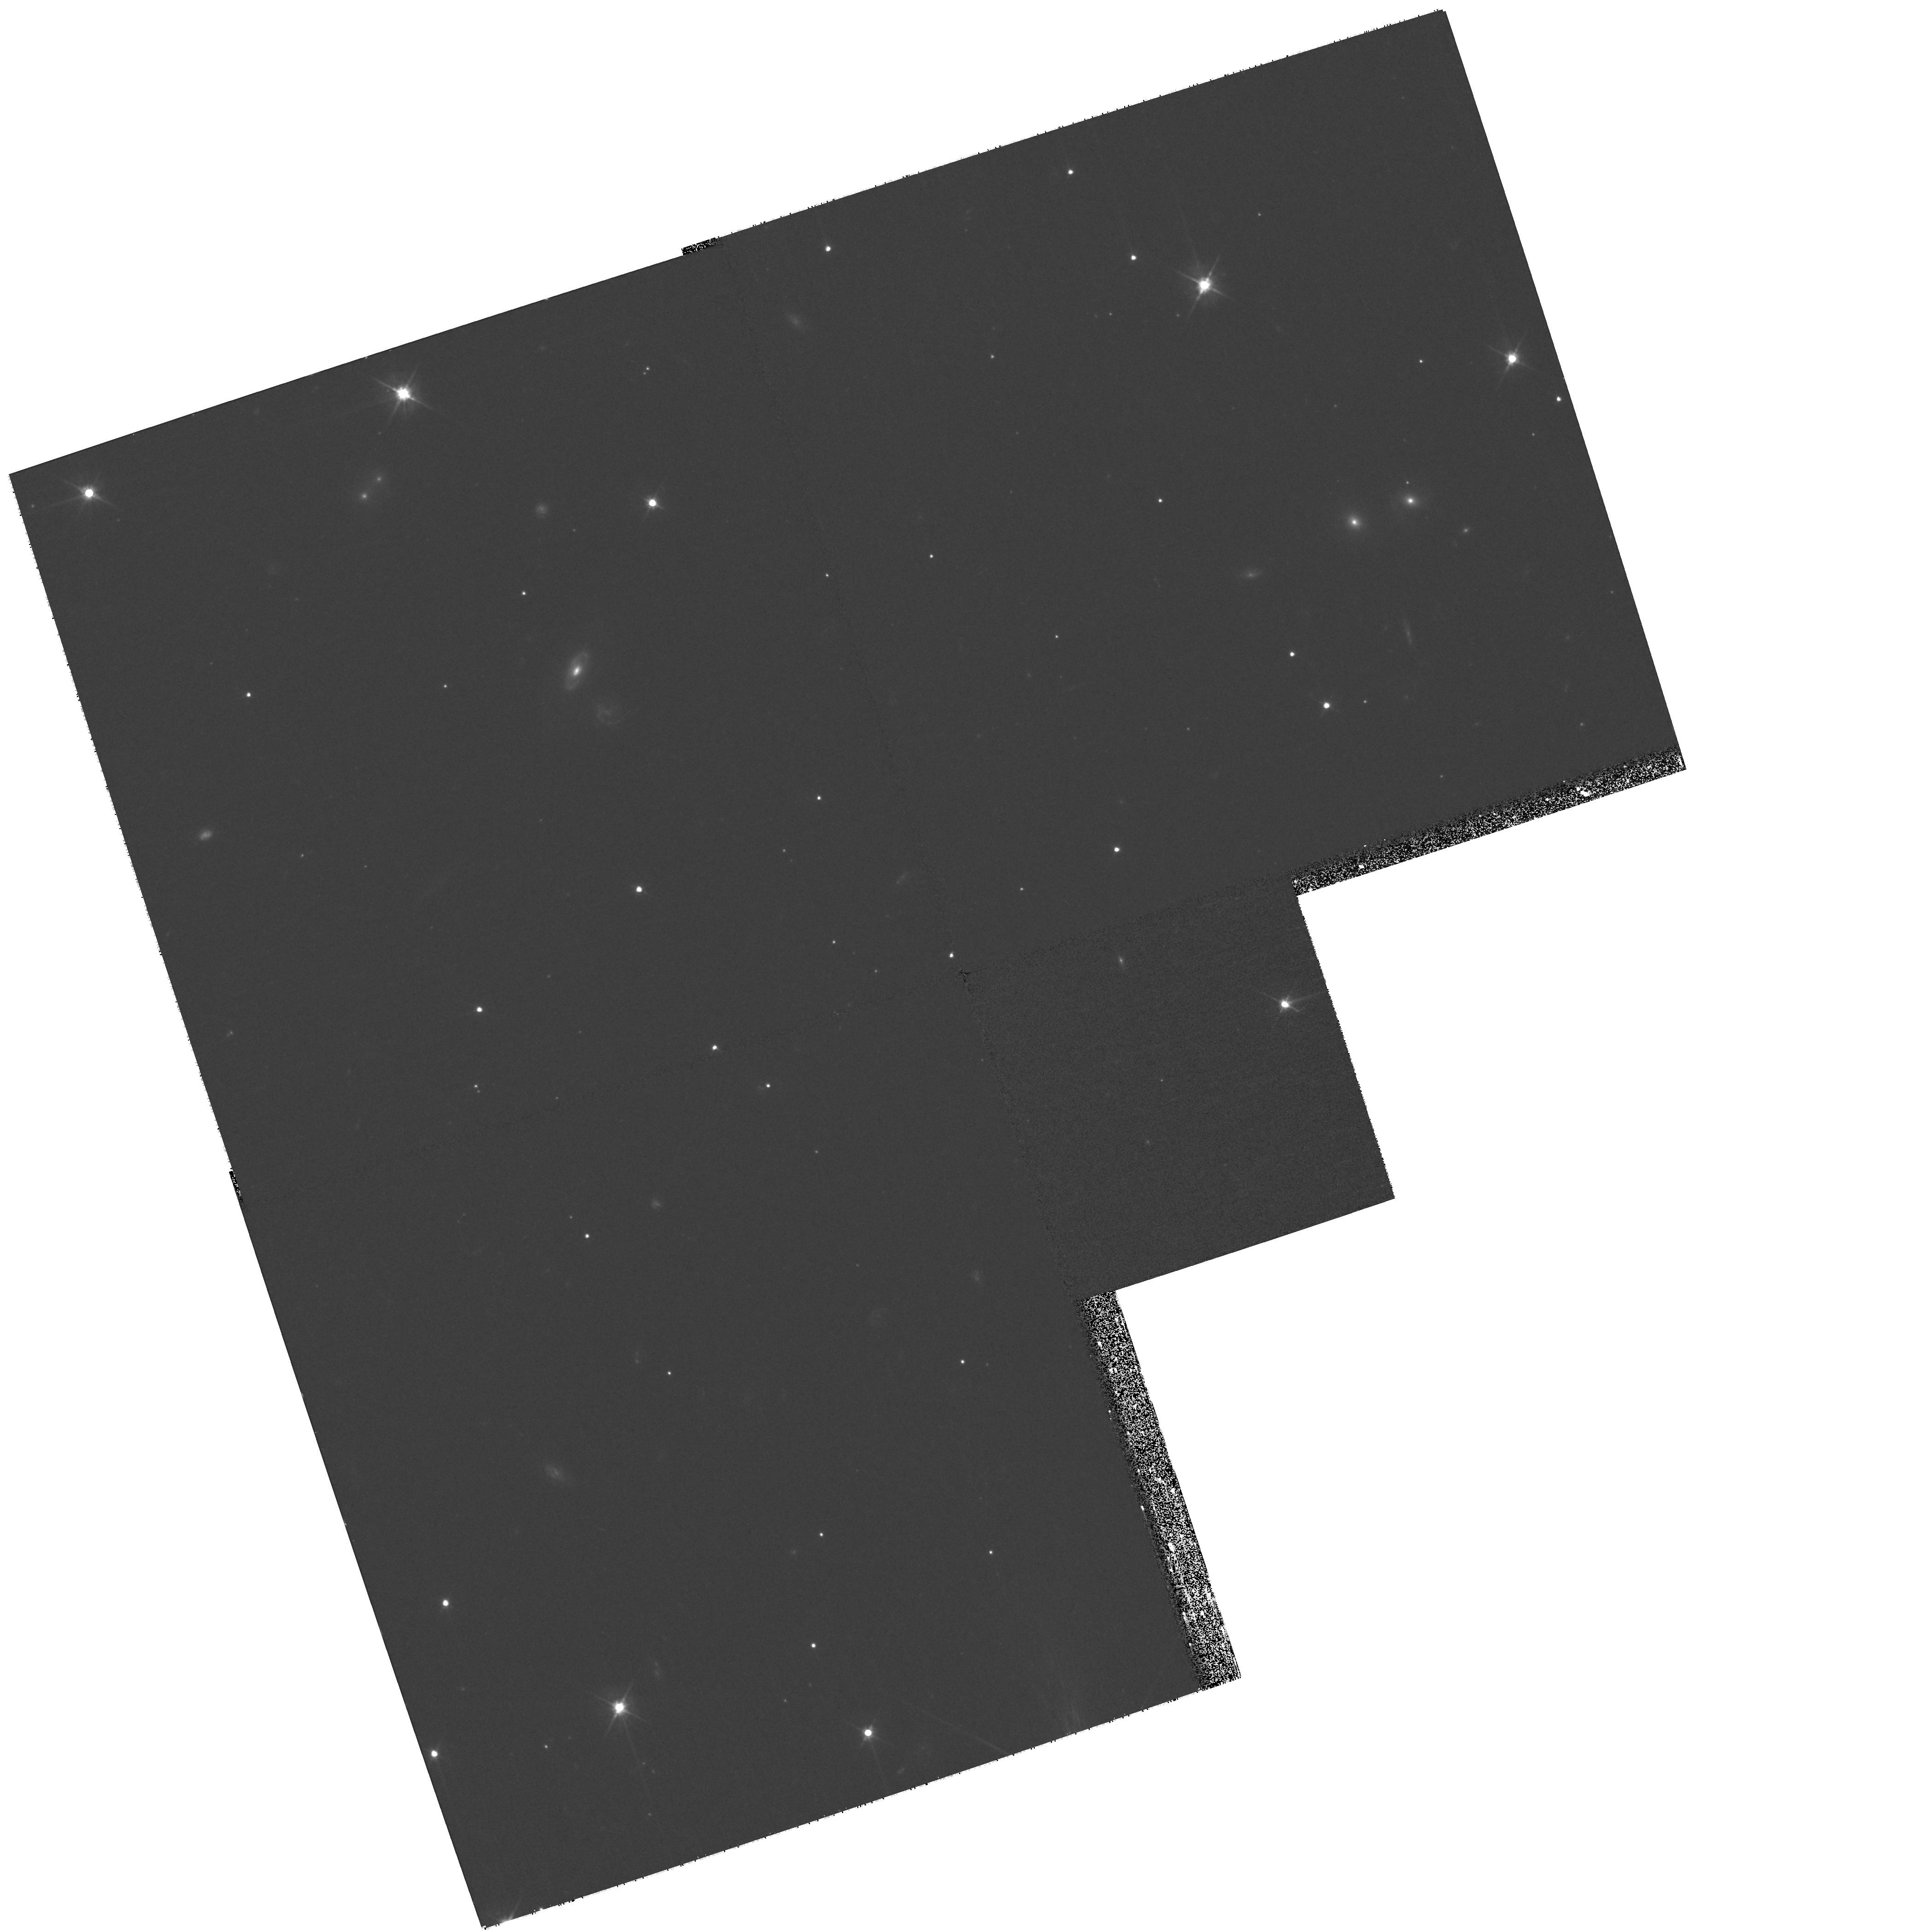
Target: NPERSEUS2. Instrument: WFPC2/PC. Filter: F555W. Exposure: 32 min. Observation ID: hst_10789_02_wfpc2_pc_f555w_u9qk02

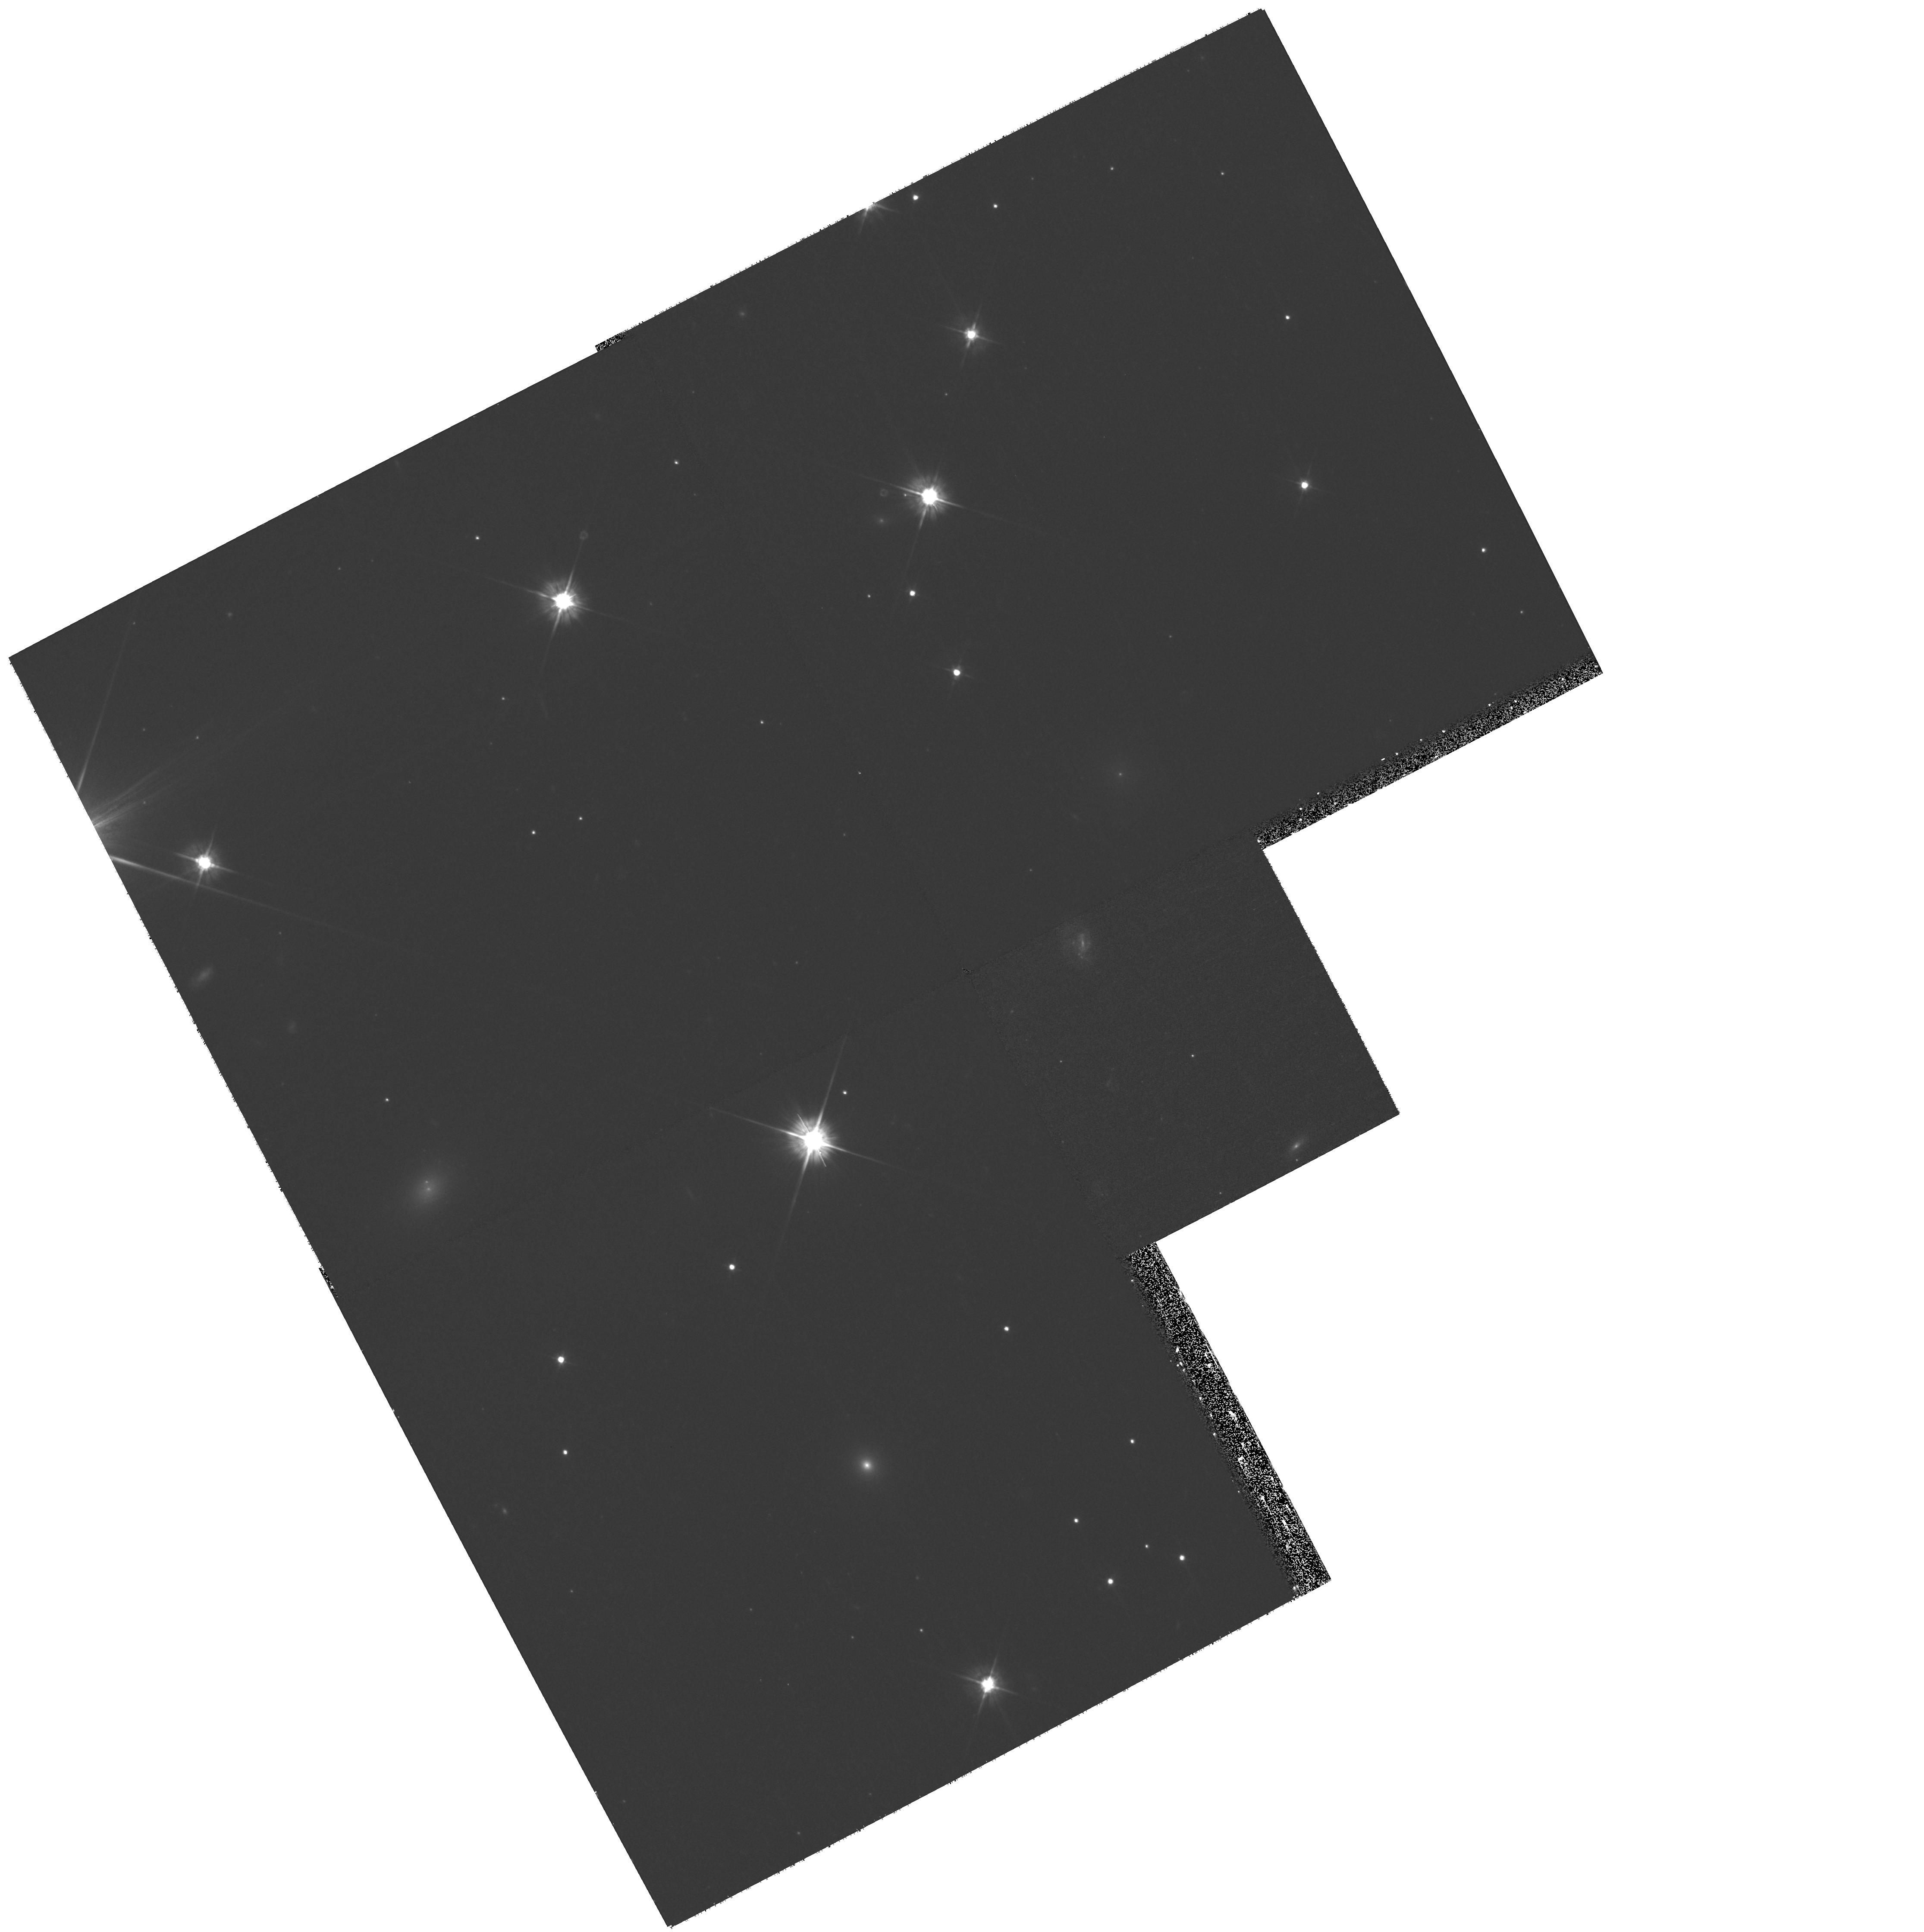
Target: NPERSEUS5. Instrument: WFPC2/PC. Filter: F555W. Exposure: 32 min. Observation ID: hst_10789_05_wfpc2_pc_f555w_u9qk05

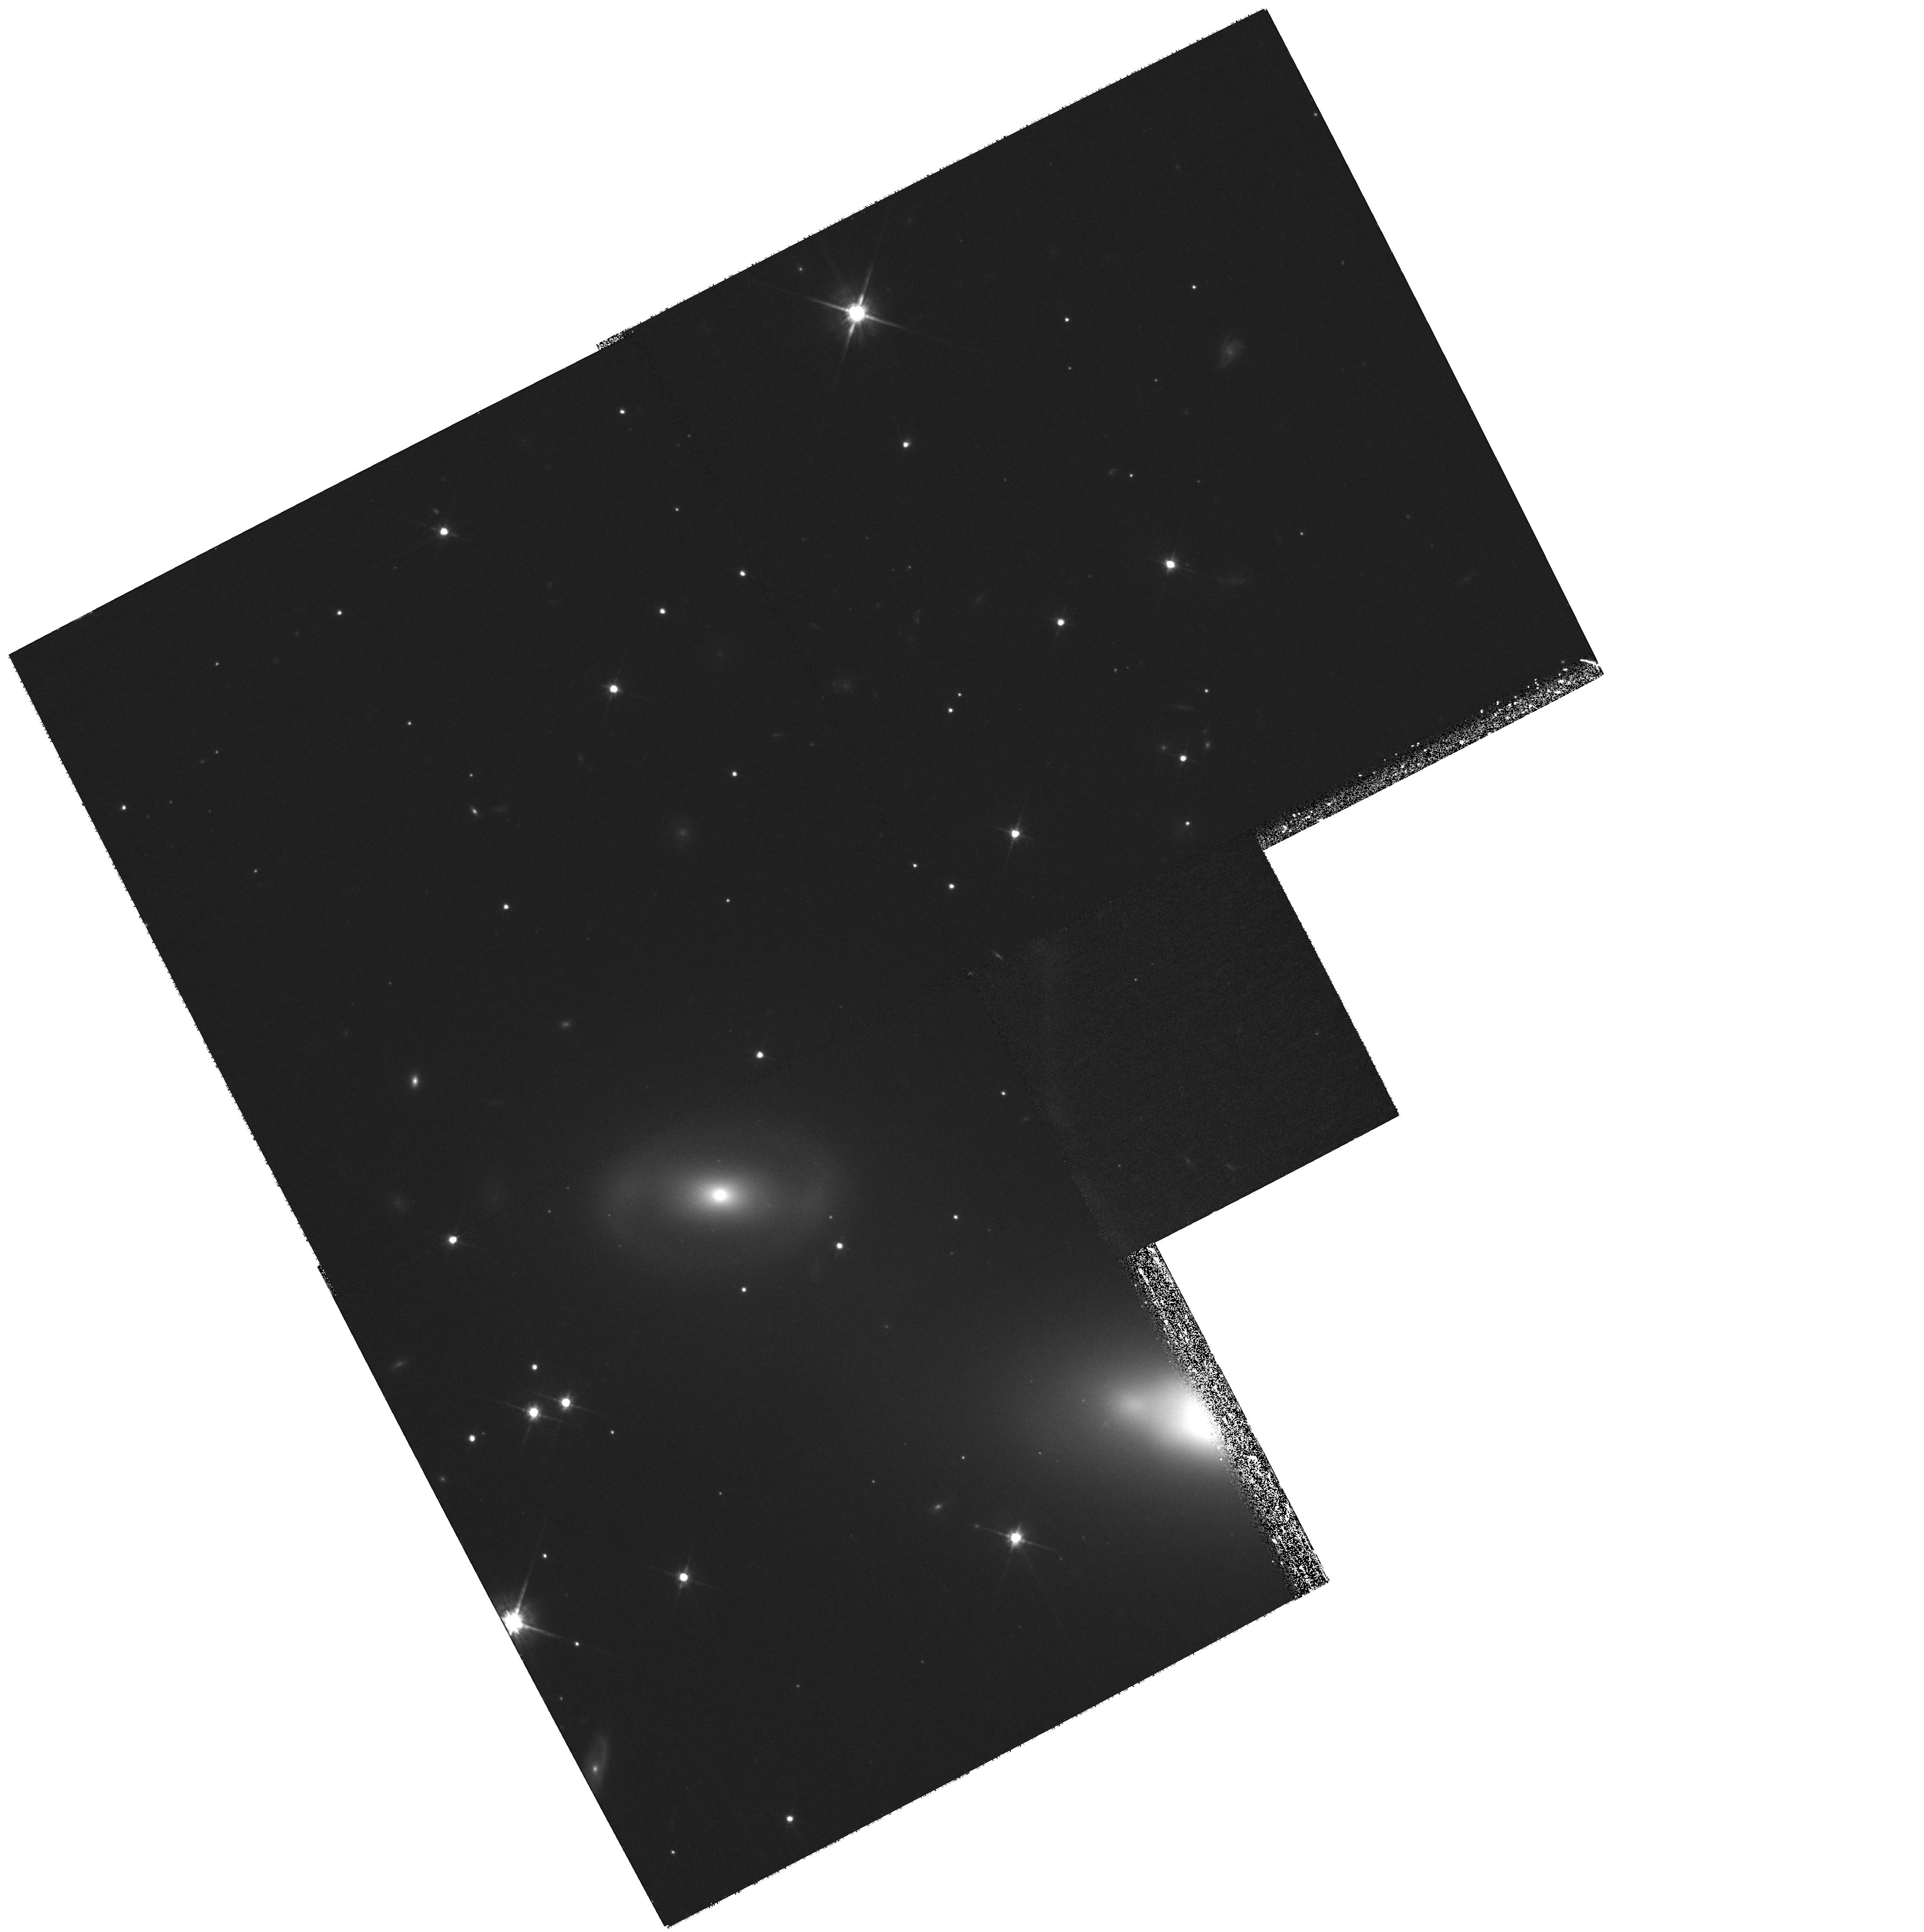
Target: NPERSEUS7. Instrument: WFPC2/PC. Filter: F814W. Exposure: 32 min. Observation ID: hst_10789_07_wfpc2_pc_f814w_u9qk07

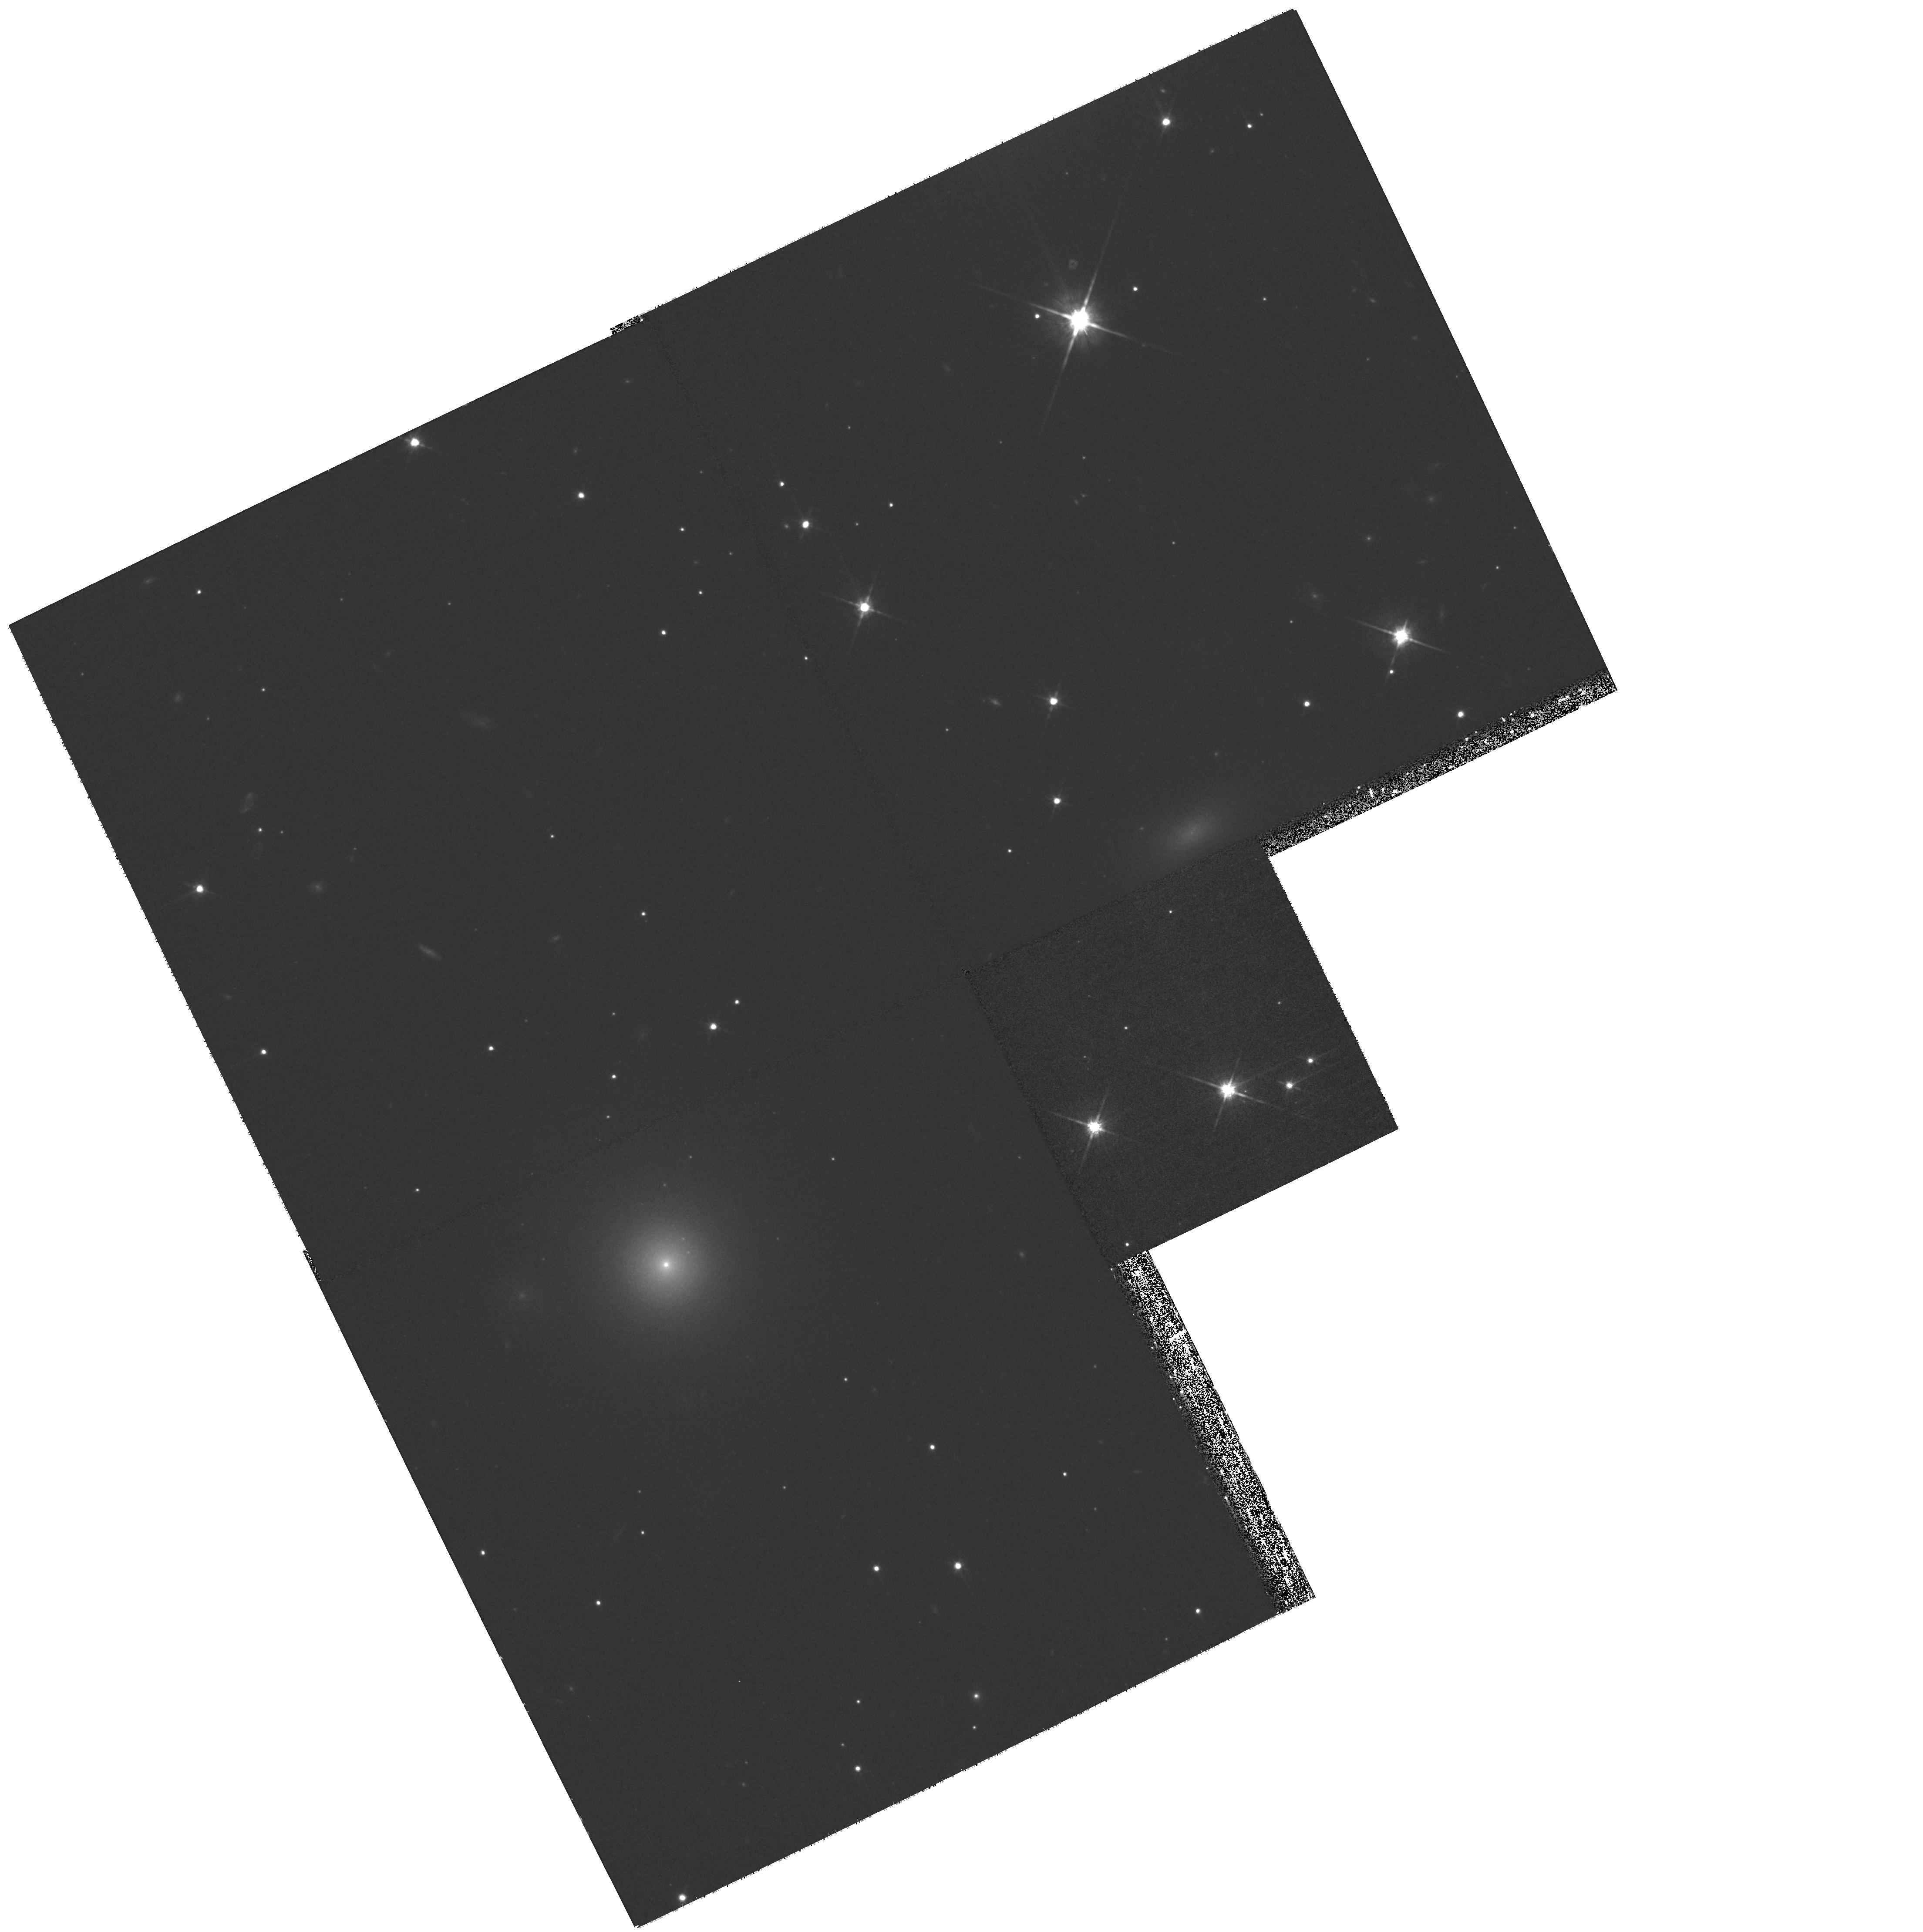
Target: NPERSEUS1. Instrument: WFPC2/PC. Filter: F814W. Exposure: 32 min. Observation ID: hst_10789_01_wfpc2_pc_f814w_u9qk01

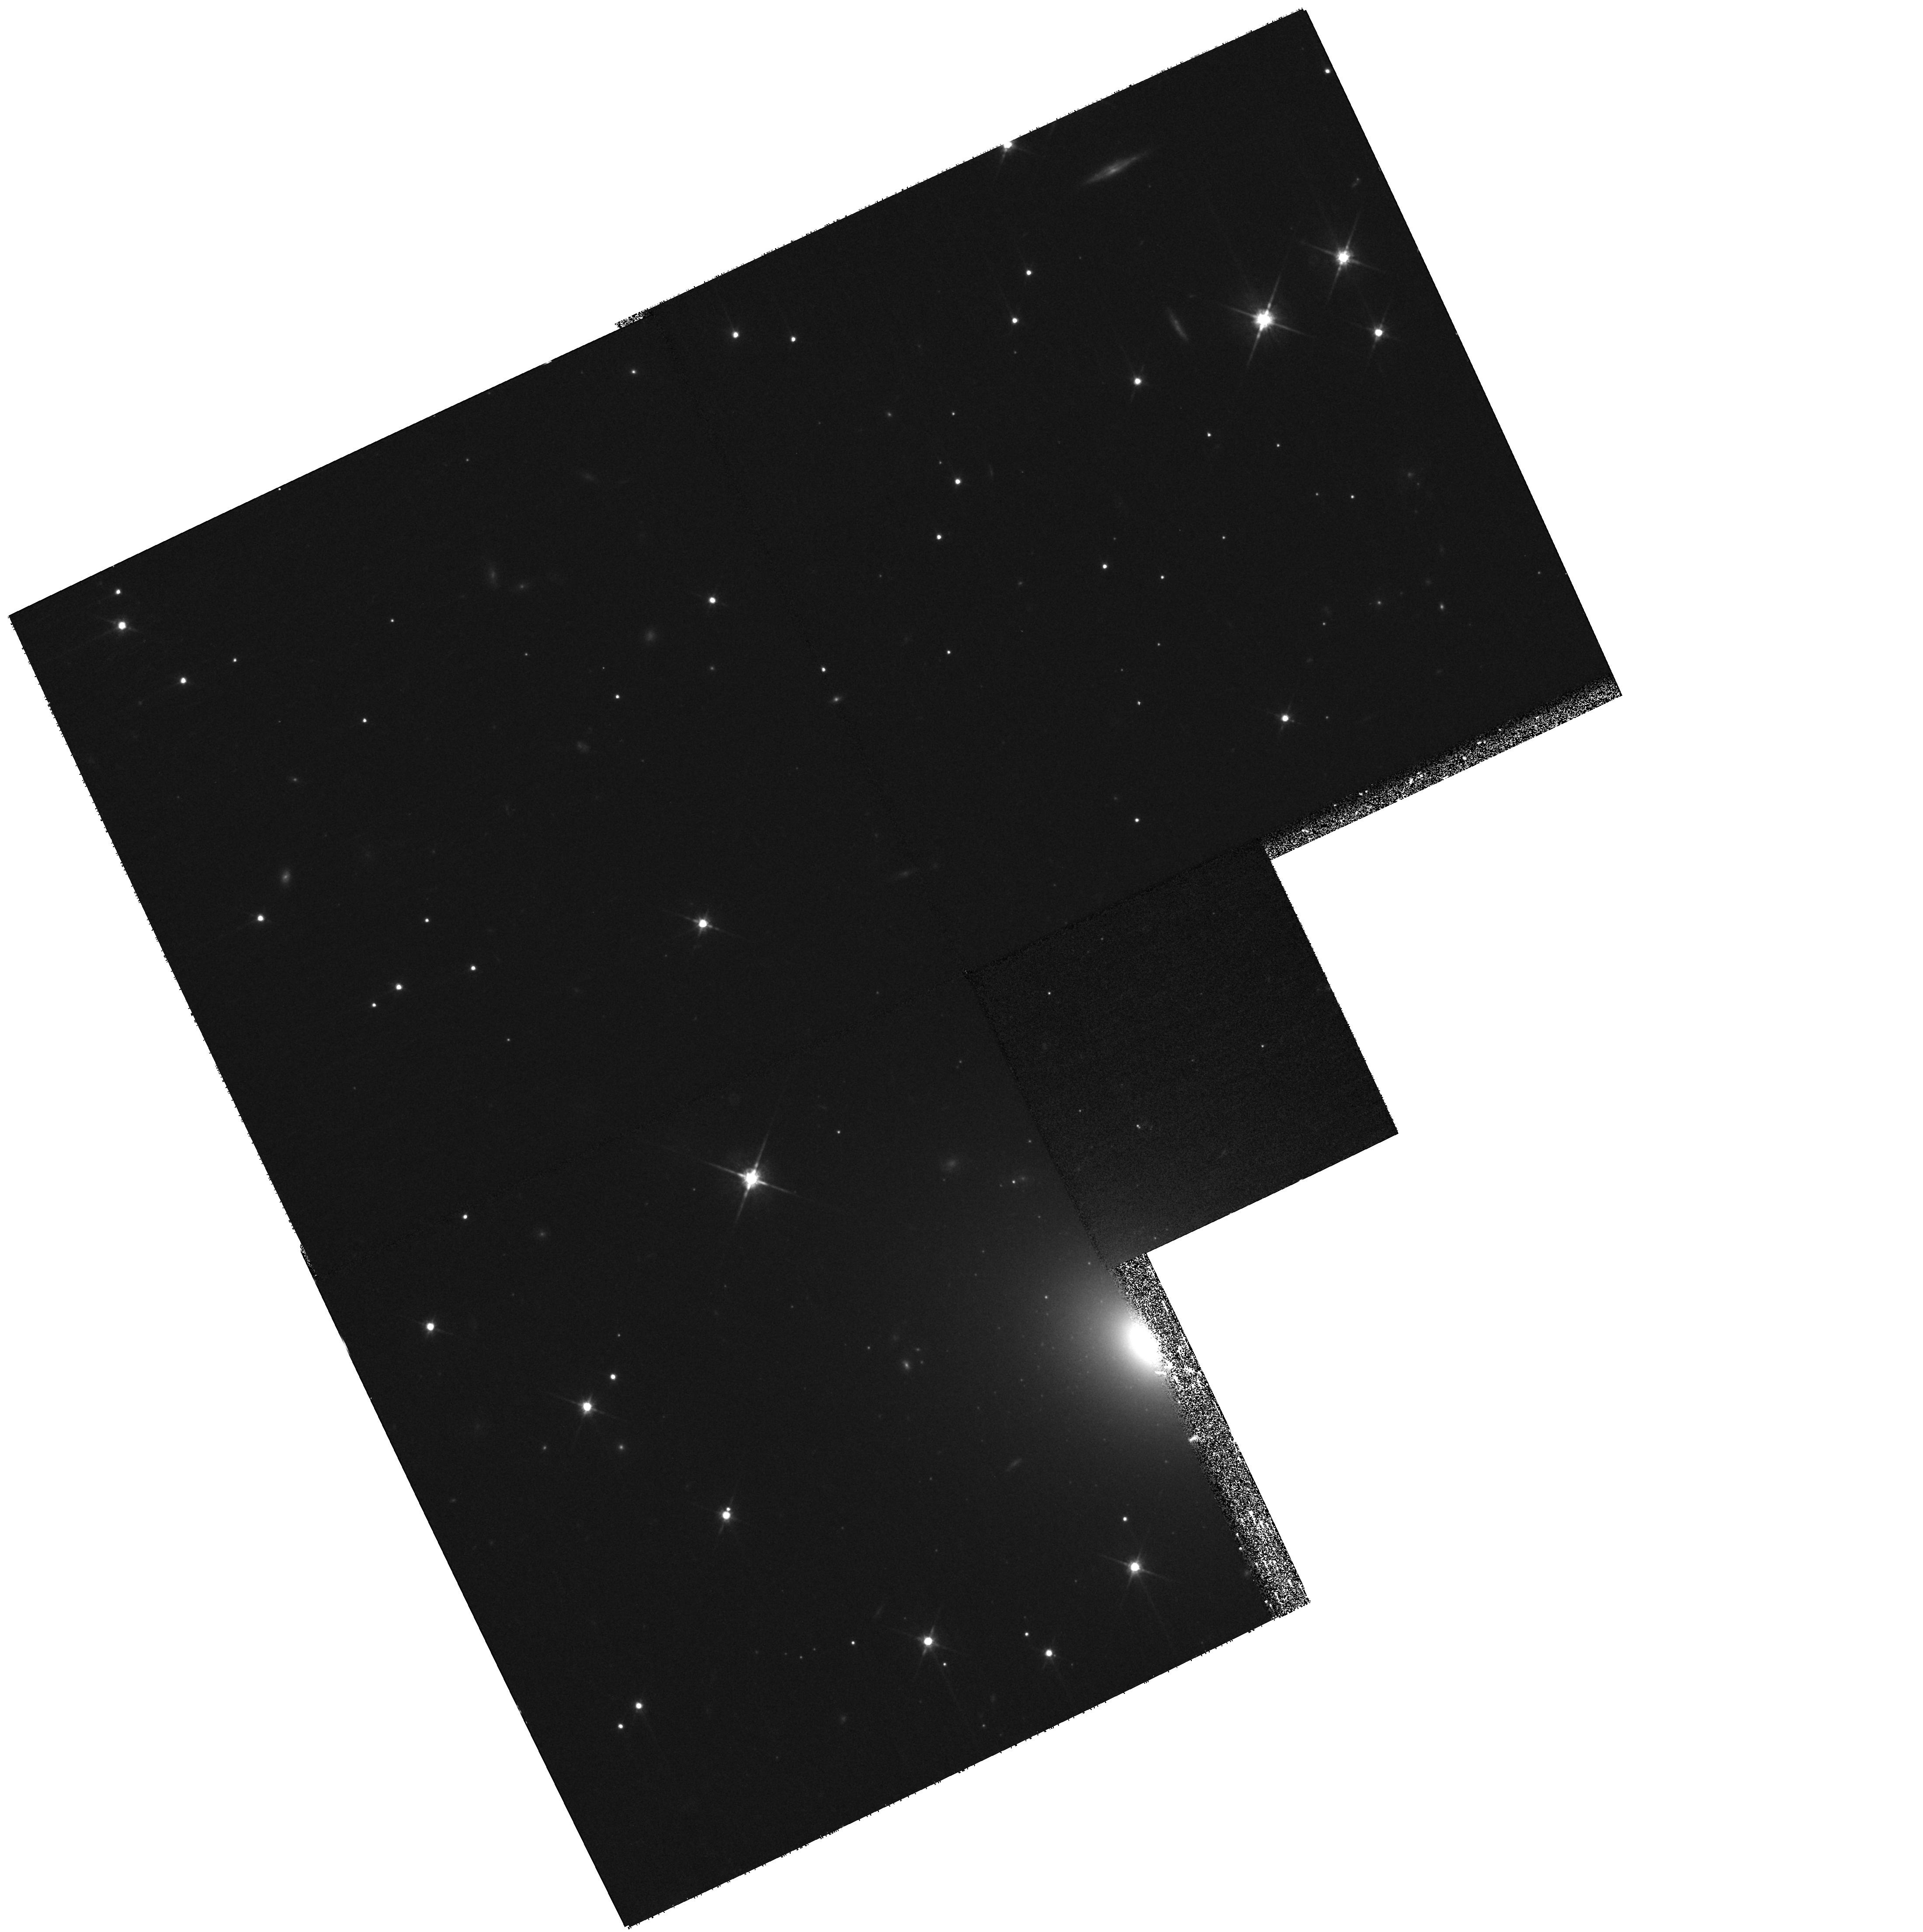
Target: NPERSEUS6. Instrument: WFPC2/PC. Filter: F814W. Exposure: 32 min. Observation ID: hst_10789_06_wfpc2_pc_f814w_u9qk06

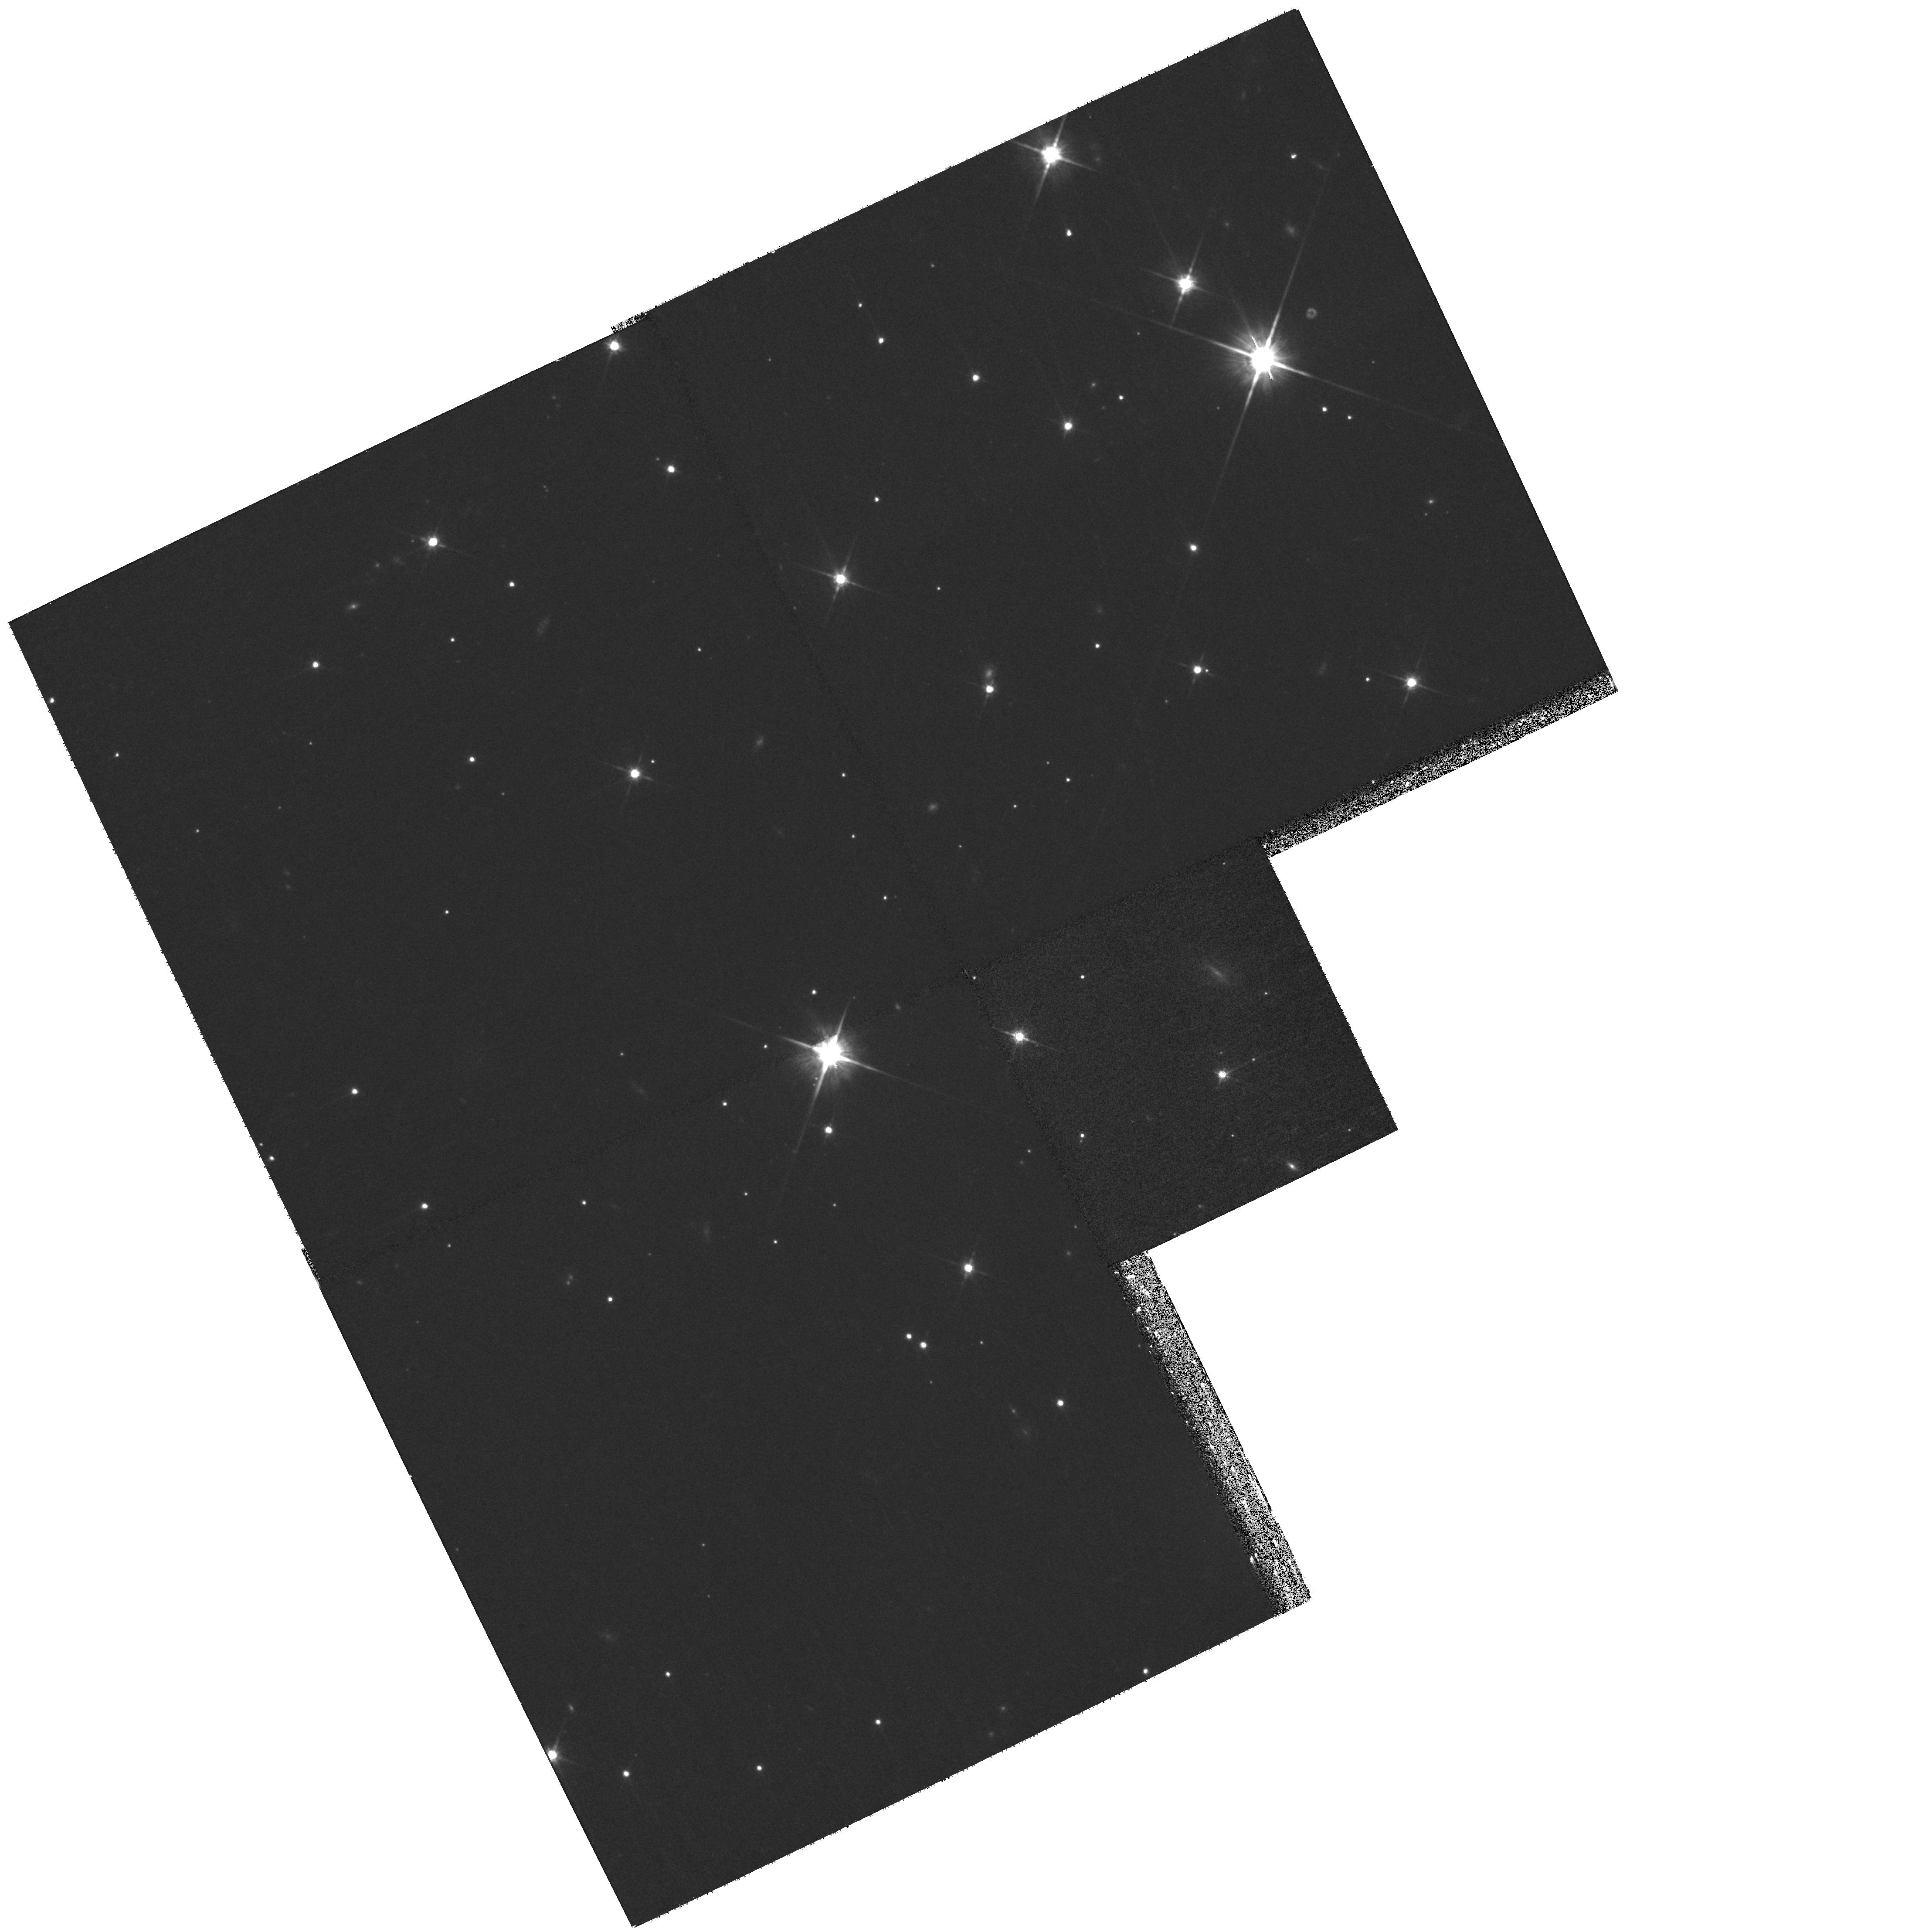
Target: NPERSEUS4. Instrument: WFPC2/PC. Filter: F814W. Exposure: 32 min. Observation ID: hst_10789_04_wfpc2_pc_f814w_u9qk04

The Role of Environment in the Formation of Dwarf Galaxies (PI: Conselice, Christopher)

Clusters of galaxies contain an overdensity of dwarfs compared to the field. Within galaxy clusters there is also a correlation between the overdensity of dwarfs and local galaxy density, such that areas of lower galaxy density contain more dwarfs per giant. The origin of these 'extra' dwarfs is unknown, but a large fraction of them did not form through standard collapses early in the universe. Some dwarf ellipticals in clusters have metal rich and young (< 6 Gyr) stellar populations while others contain old metal poor populations, suggesting multiple formation mechanisms and time scales. We propose to test the idea that dwarfs descend from galaxies accreted into clusters during the past 8 Gyr by correlating ages and metallicities of dwarfs with their internal structures - spiral arms, bars, and disks. If dwarfs originate from more massive galaxies then these features should be common in metal rich and young dwarfs. On the other hand, if no correlation is found it would suggest that dwarfs form through in-situ collapses of gas in the intragalactic medium after the universe was reionized.